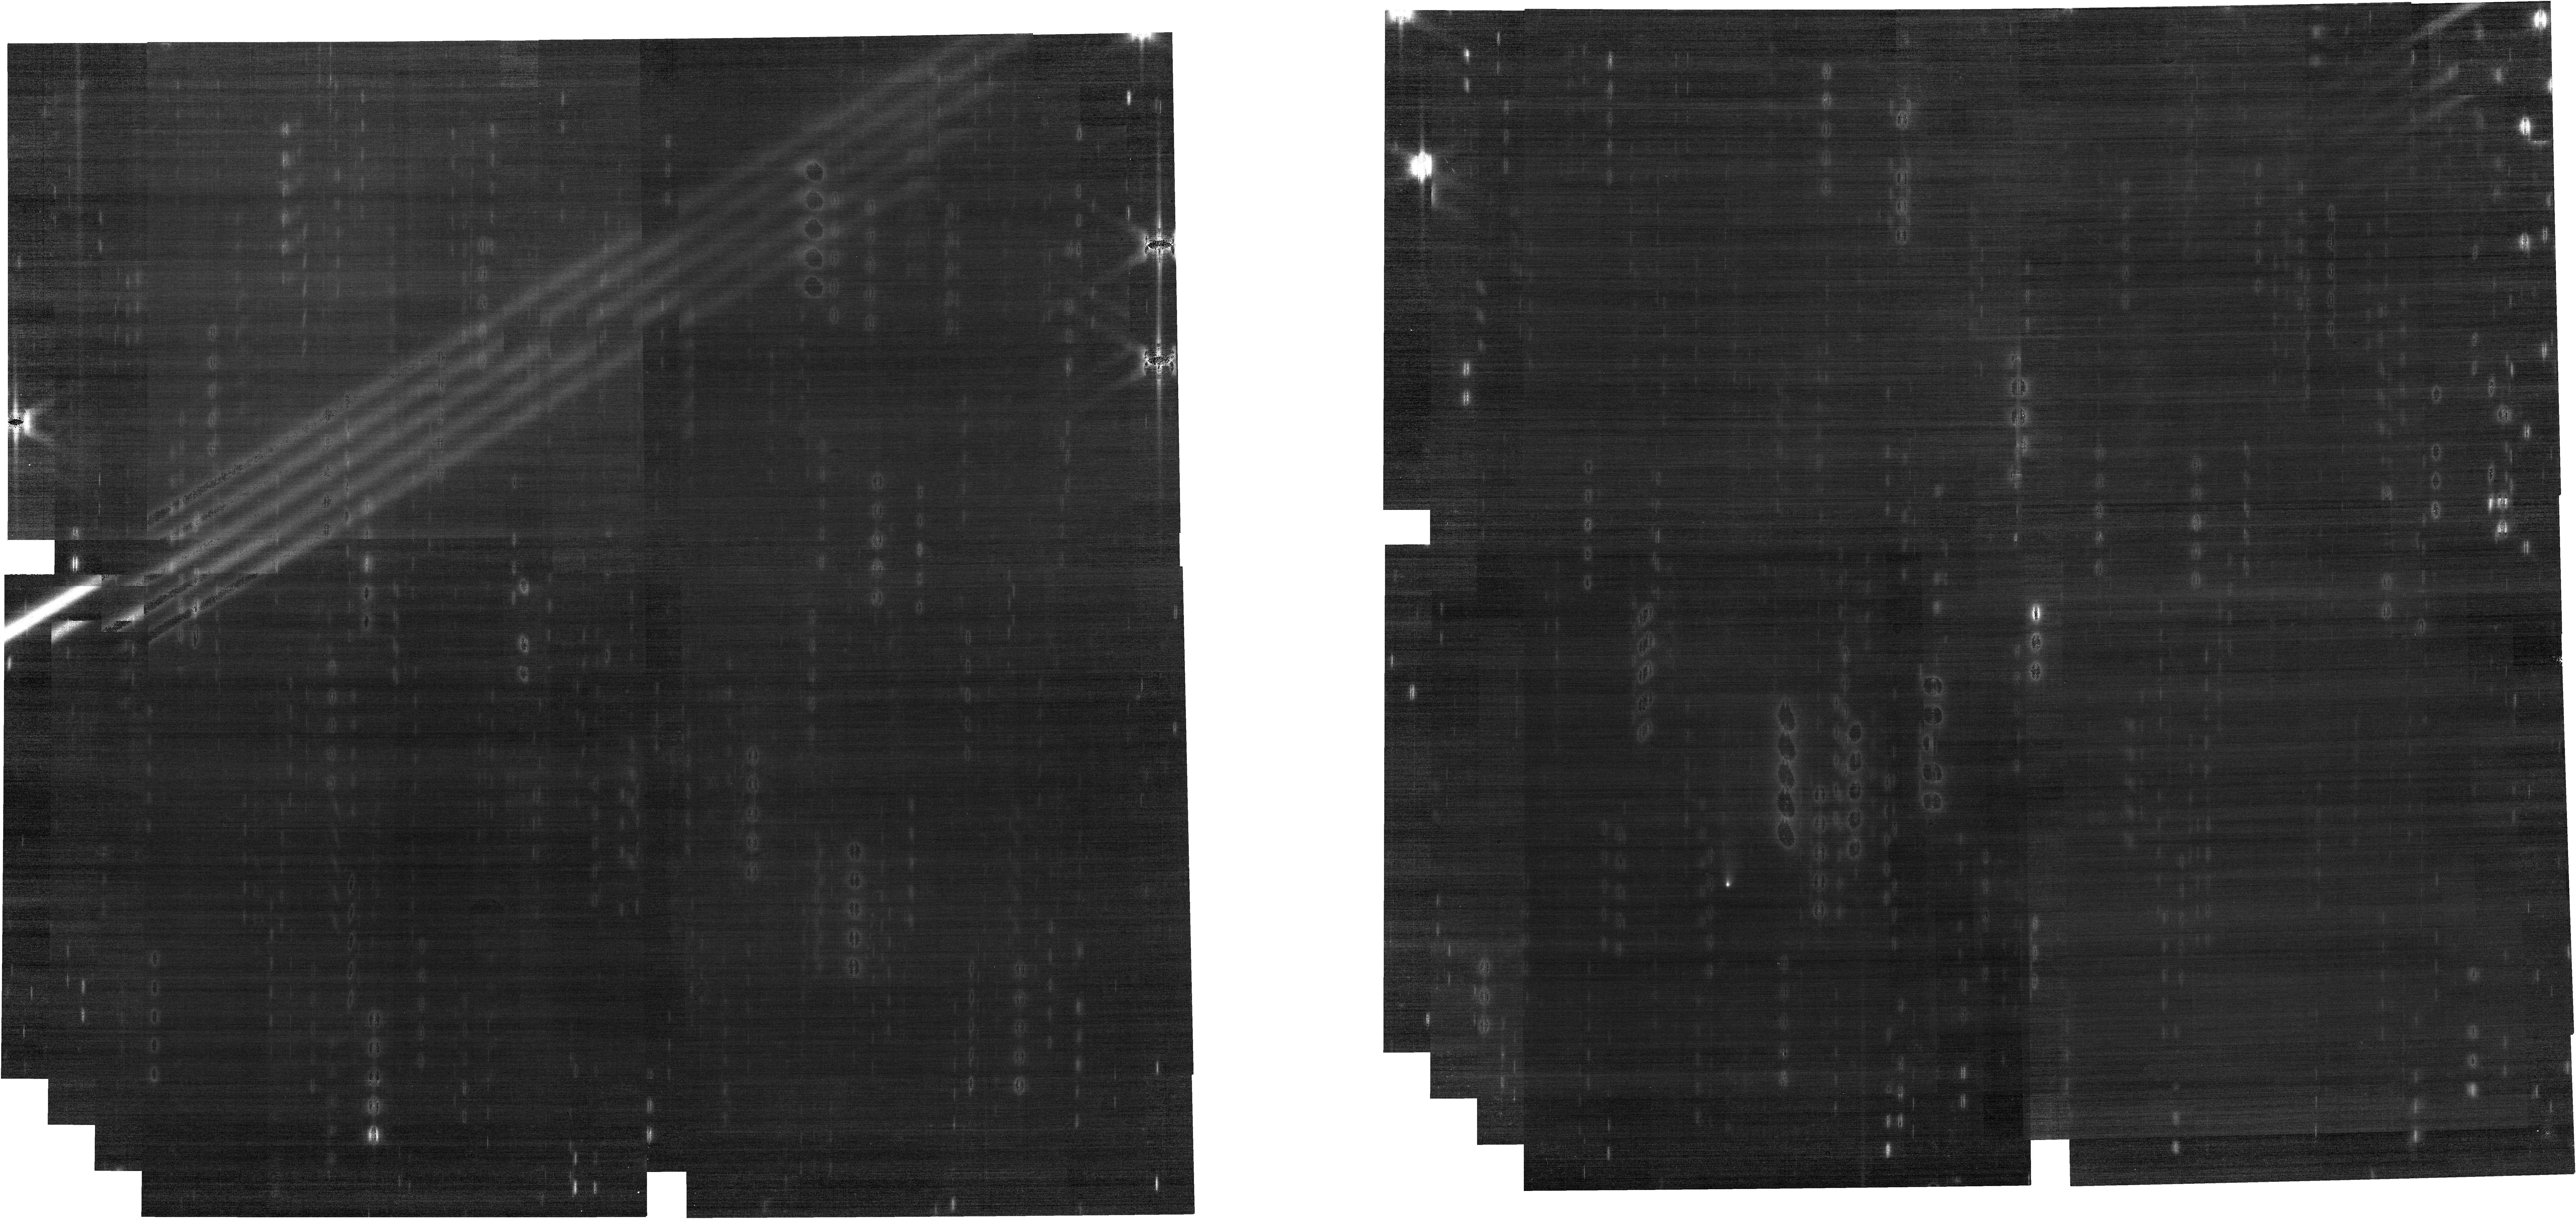
Target: 238P-READ. Instrument: NIRCAM. Filter: F200W. Exposure: 17 min. Observation ID: jw01252-o005_t003_nircam_clear-f200w

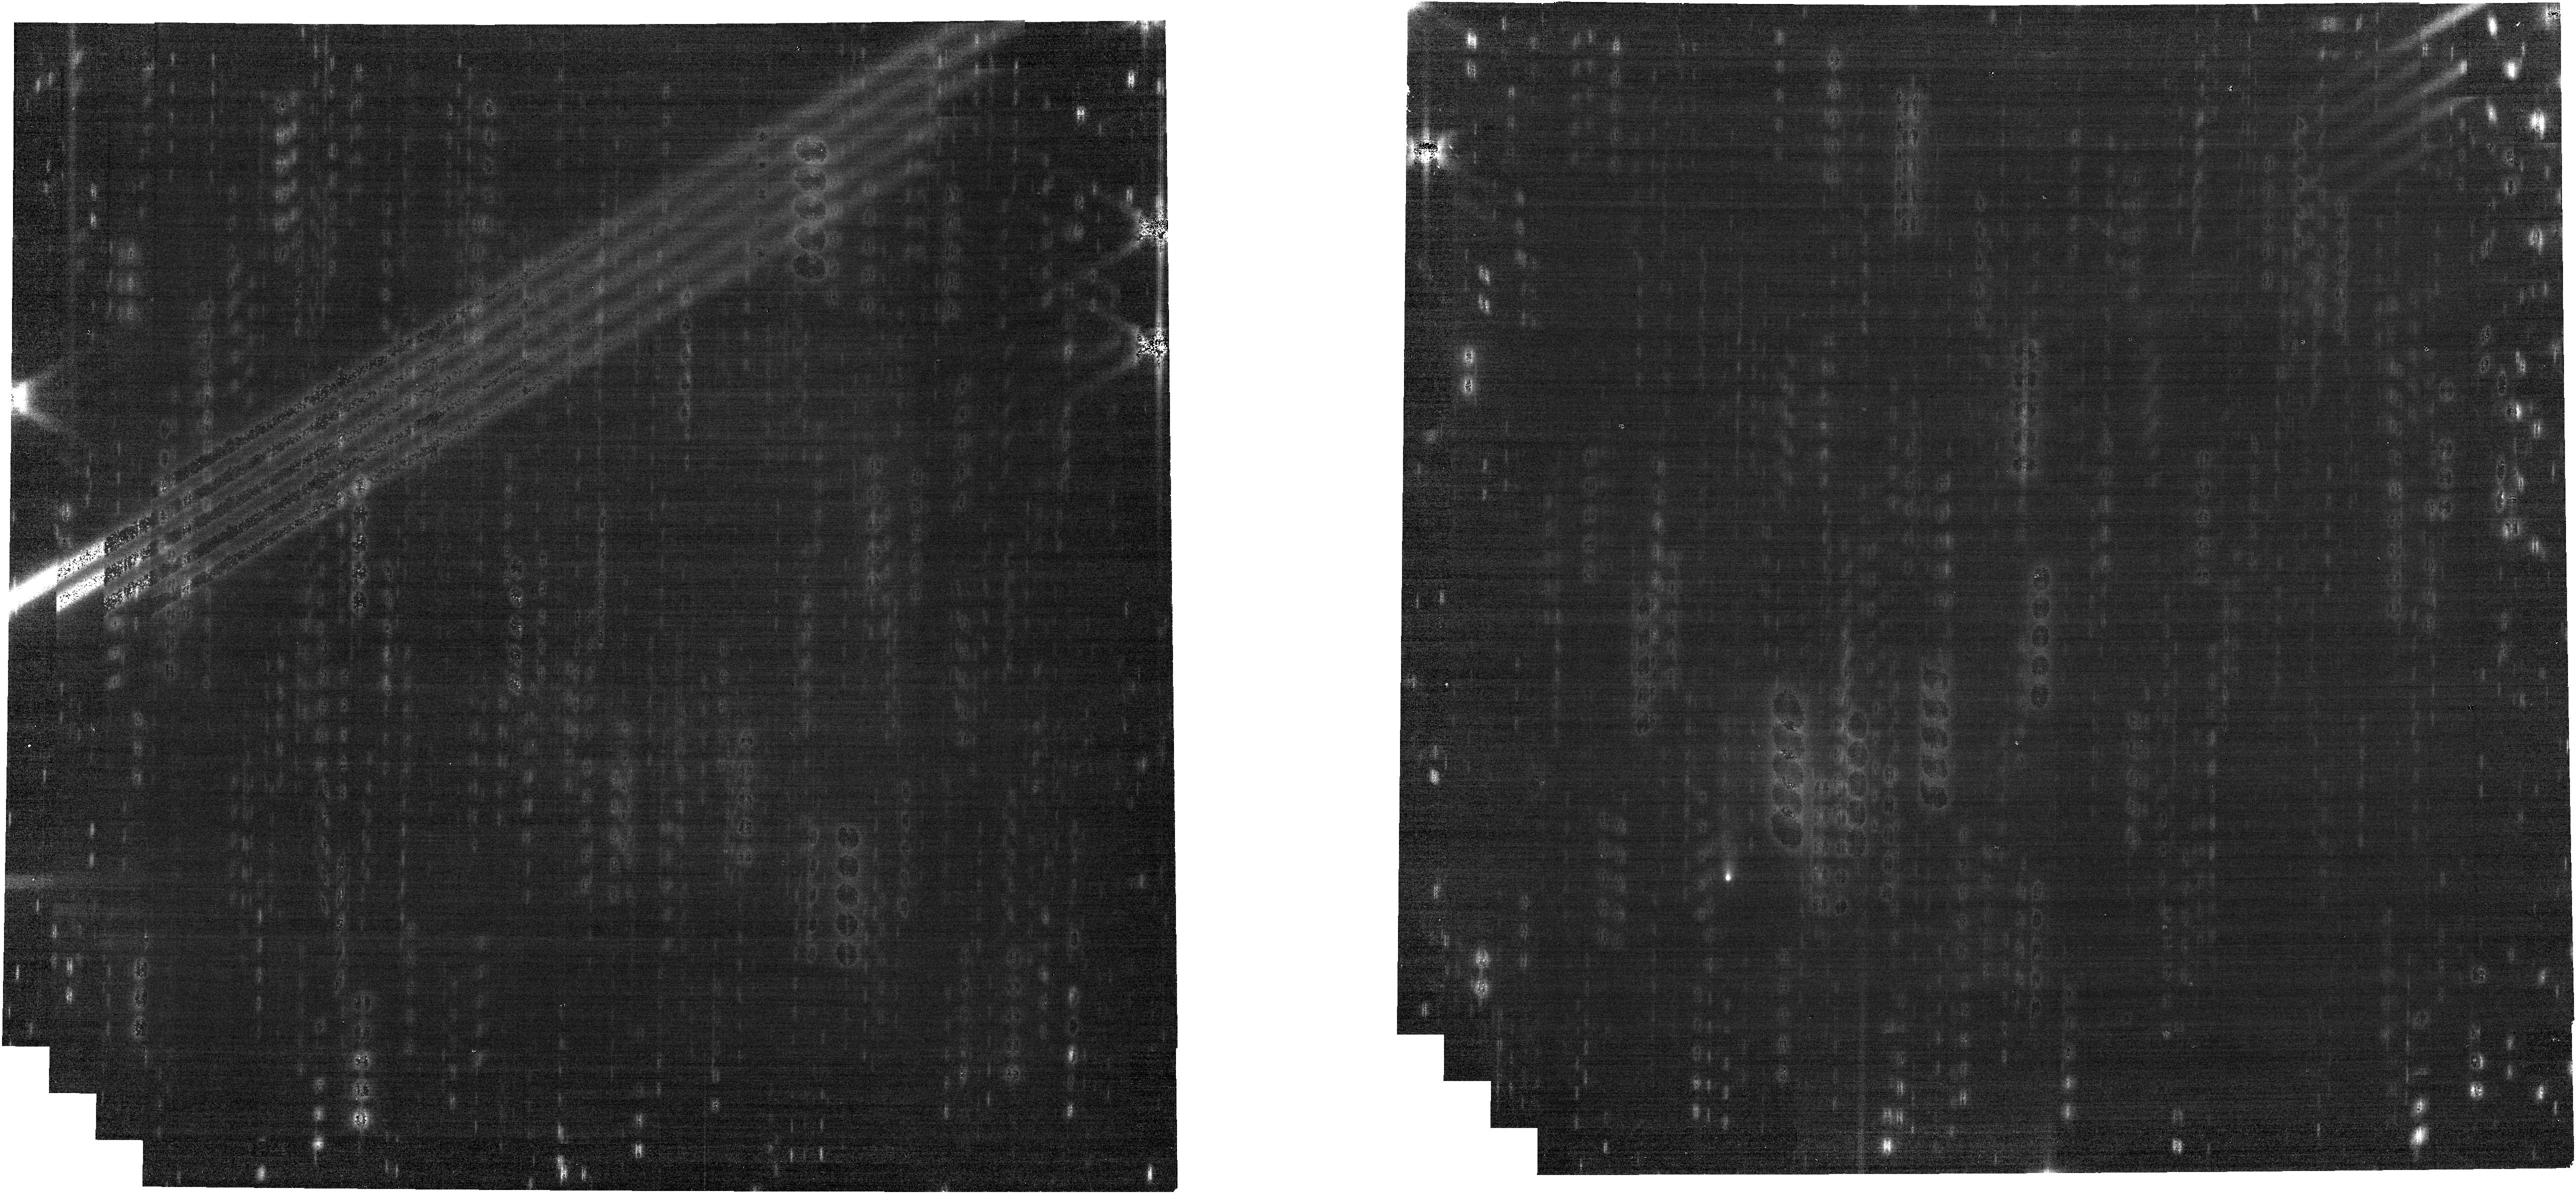
Target: 238P-READ. Instrument: NIRCAM. Filter: F277W. Exposure: 17 min. Observation ID: jw01252-o005_t003_nircam_clear-f277w

Spectral mapping of a comets inner coma (PI: Kelley, Michael S)

Comets and asteroids delivered pre-biotic materials to the terrestrial planet zone, providing potential catalysts for life. The abundances and spatial distributions of gas and dust in the inner coma of comets provides insight into the composition and evolution of the nucleus, which in turn provides insight into the materials delivered to the early inner Solar System. We will spectrally map gas (H2O, CO2, CO, CH4, CH3OH, and others) and dust (silicates and carbonaceous materials) in the inner 1000 km of a moderately bright comet, and attempt the first detection of water vapor in the coma of a main belt comet. Key motivations driving this project are: to test the heterogeneity of a short-period comet's coma and to determine if gas coma heterogeneity is linked with dust coma heterogeneity; to demonstrate the new capabilities of JWST for the study of cometary composition; and to provide baseline observations for future cometary science investigations. JWST is expected to be the most sensitive instrument for the direct detection of water and other primary gases in comet comae. Mapping gas species in the near-infrared with JWST can provide data heretofore only delivered by in-situ spacecraft missions to 9P/Tempel 1, 67P/Churyumov-Gerasimenko, and 103P/Hartley 2. But beyond the capabilities of those missions, JWST can also map dust composition, providing a near-simultaneous census of the dominate components of a comet nucleus and coma. This program corresponds to GTO Observation IDs: HAMMEL_0201, 0202, 0203, 0204, 0209, 0210, 0211.